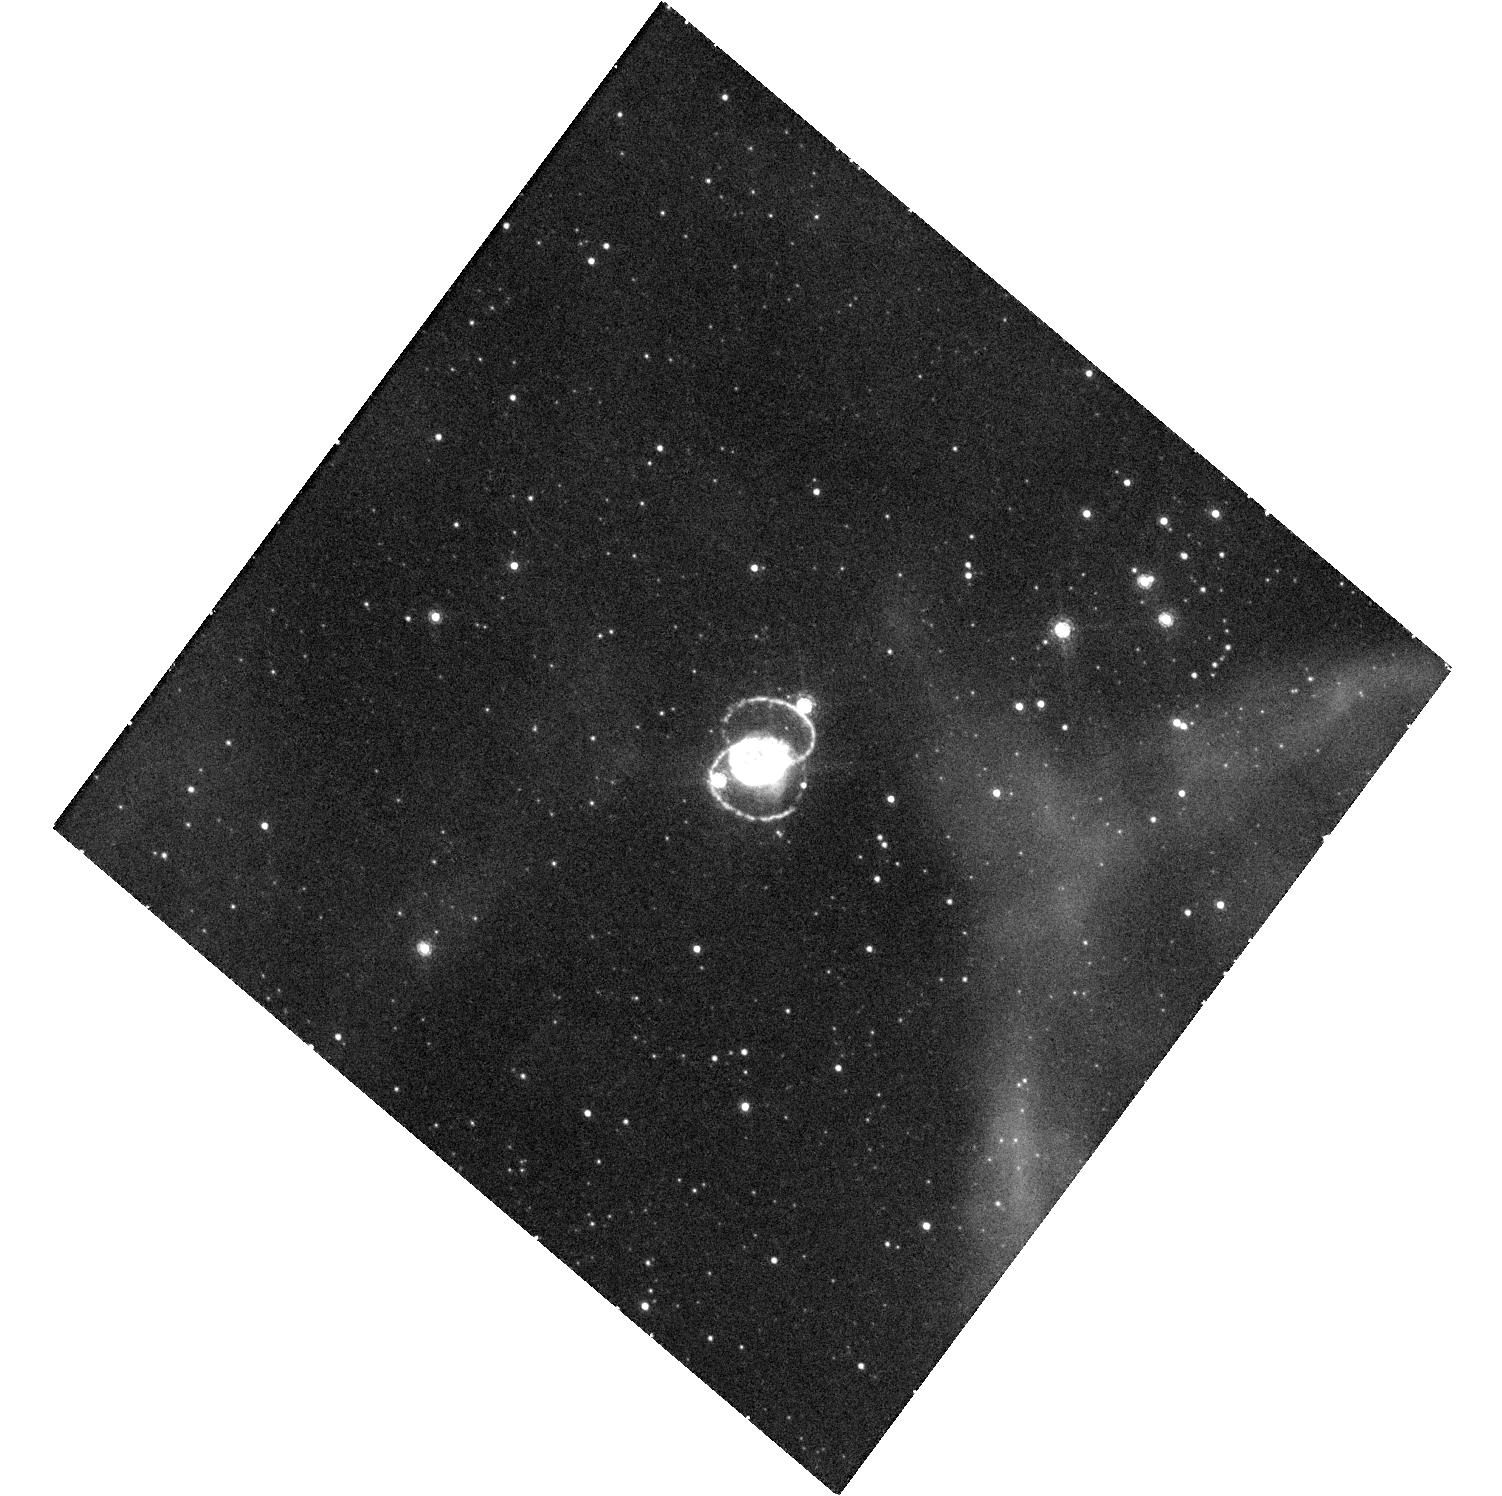
Target: SN-1987A. Instrument: WFC3/UVIS. Filter: F658N. Exposure: 48 min. Observation ID: hst_13405_04_wfc3_uvis_f658n_icd504

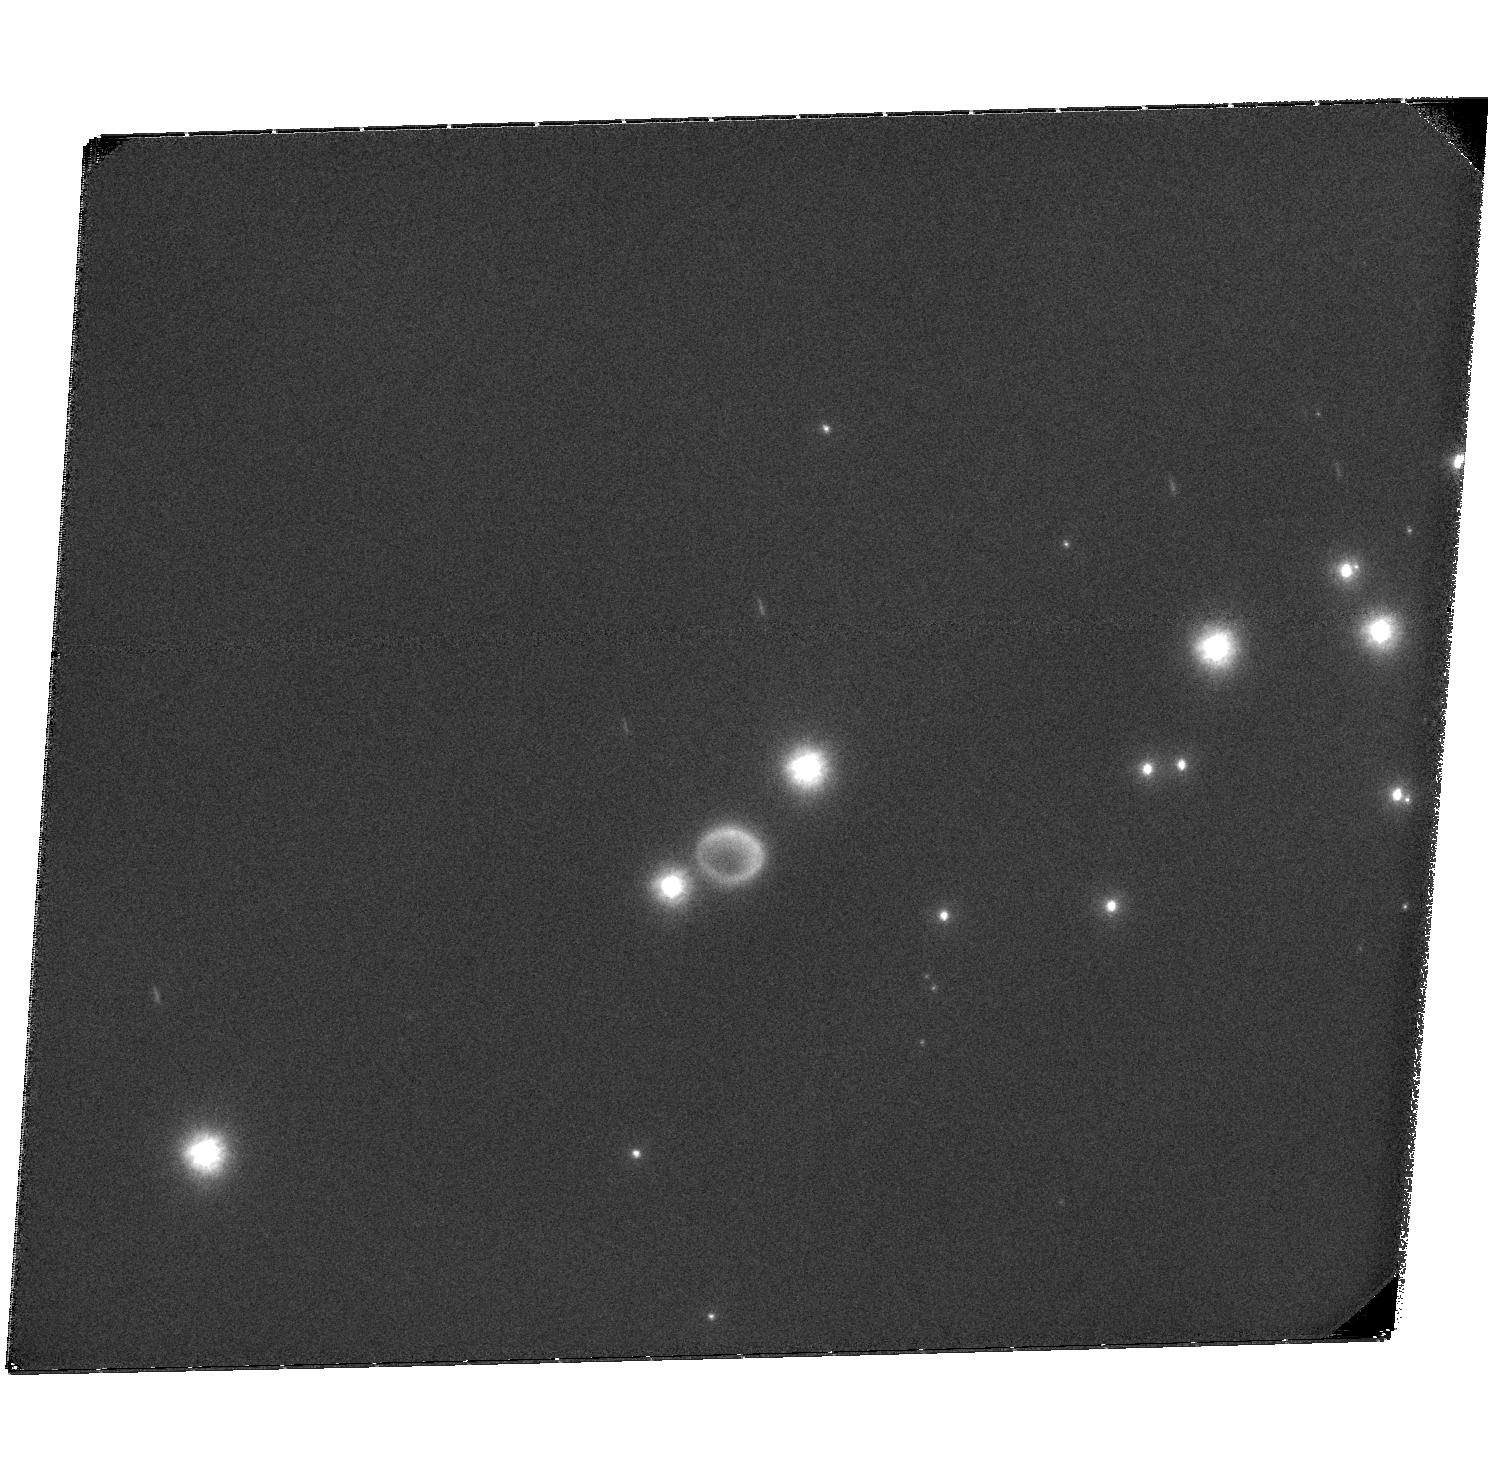
Target: SN-1987A. Instrument: ACS/SBC. Filter: F122M. Exposure: 2.6 h. Observation ID: hst_13405_02_acs_sbc_f122m_jcd502

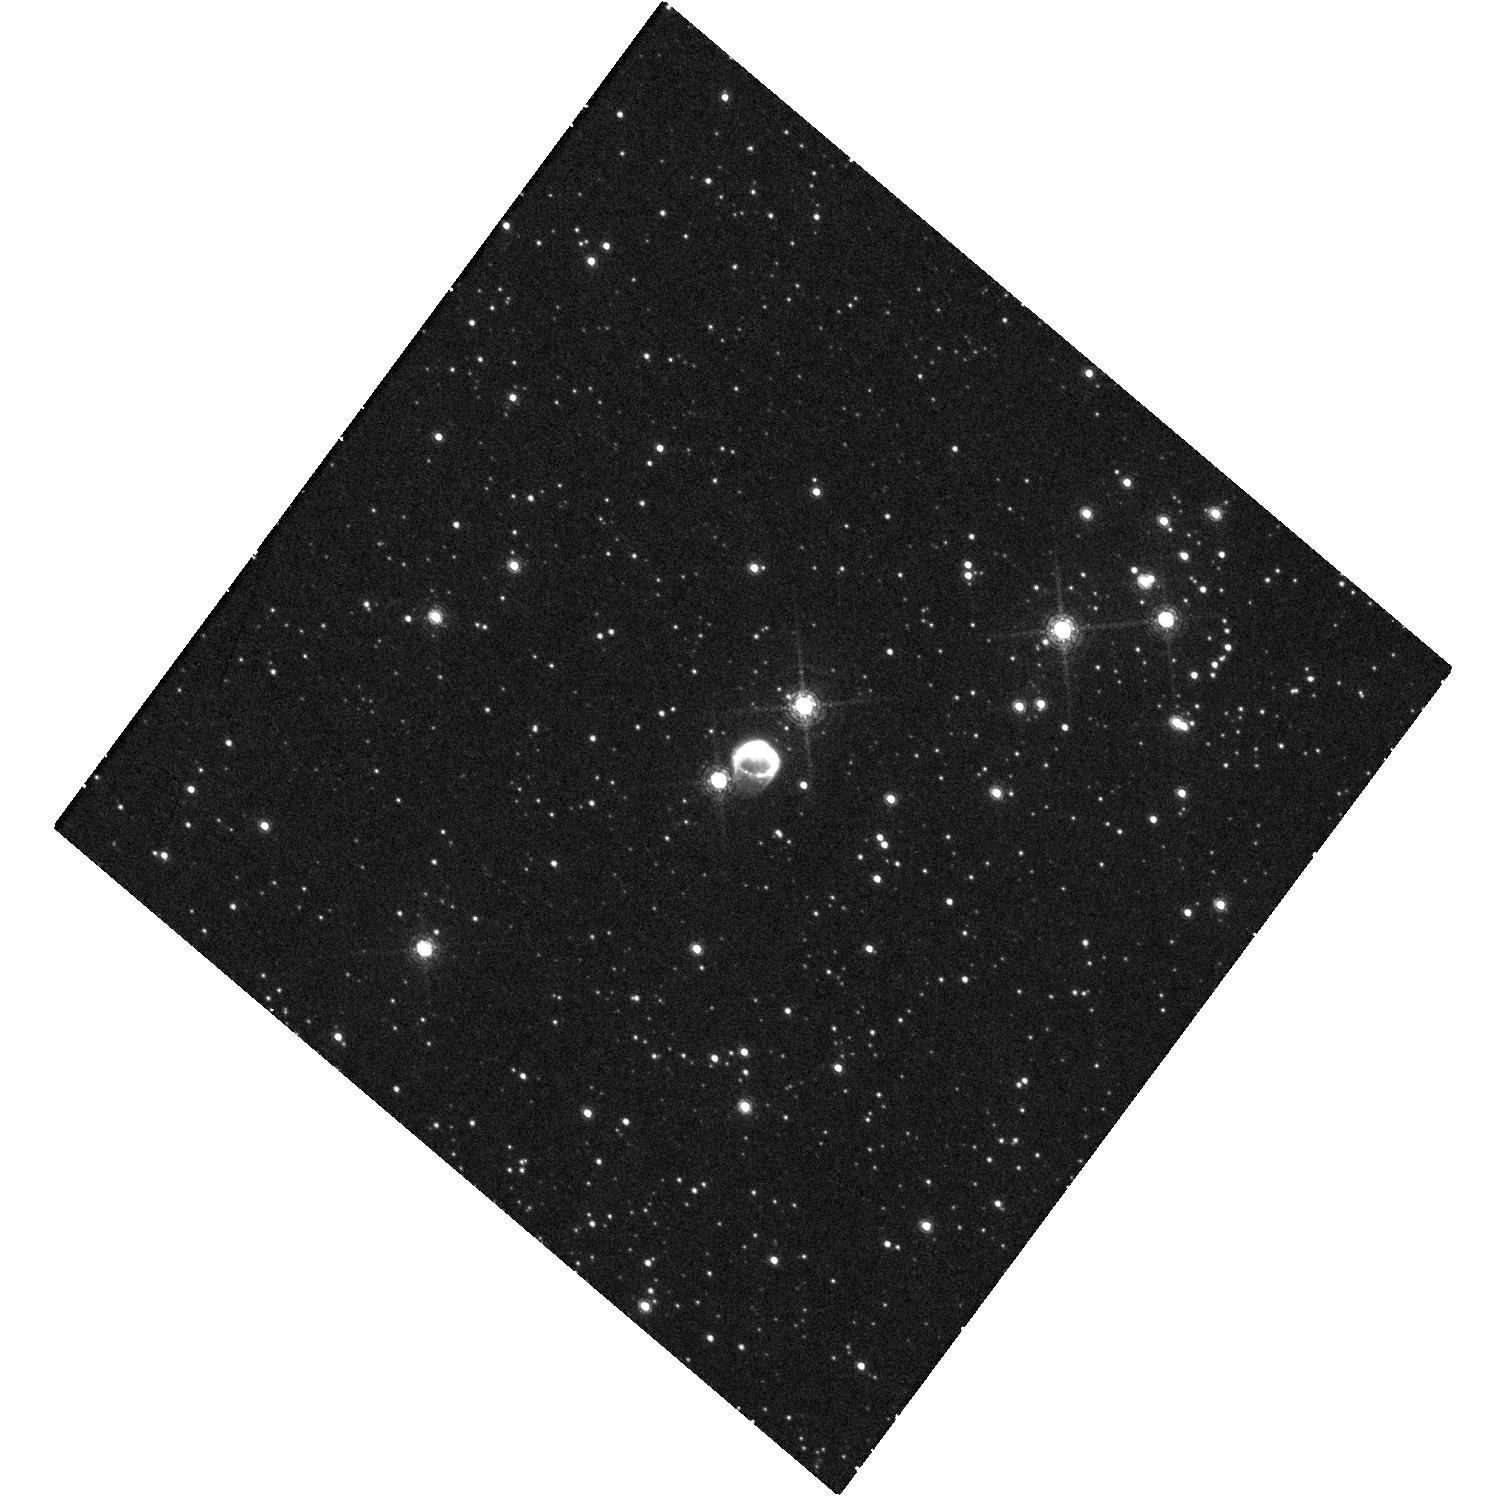
Target: SN-1987A. Instrument: WFC3/UVIS. Filter: F645N. Exposure: 48 min. Observation ID: hst_13405_04_wfc3_uvis_f645n_icd504

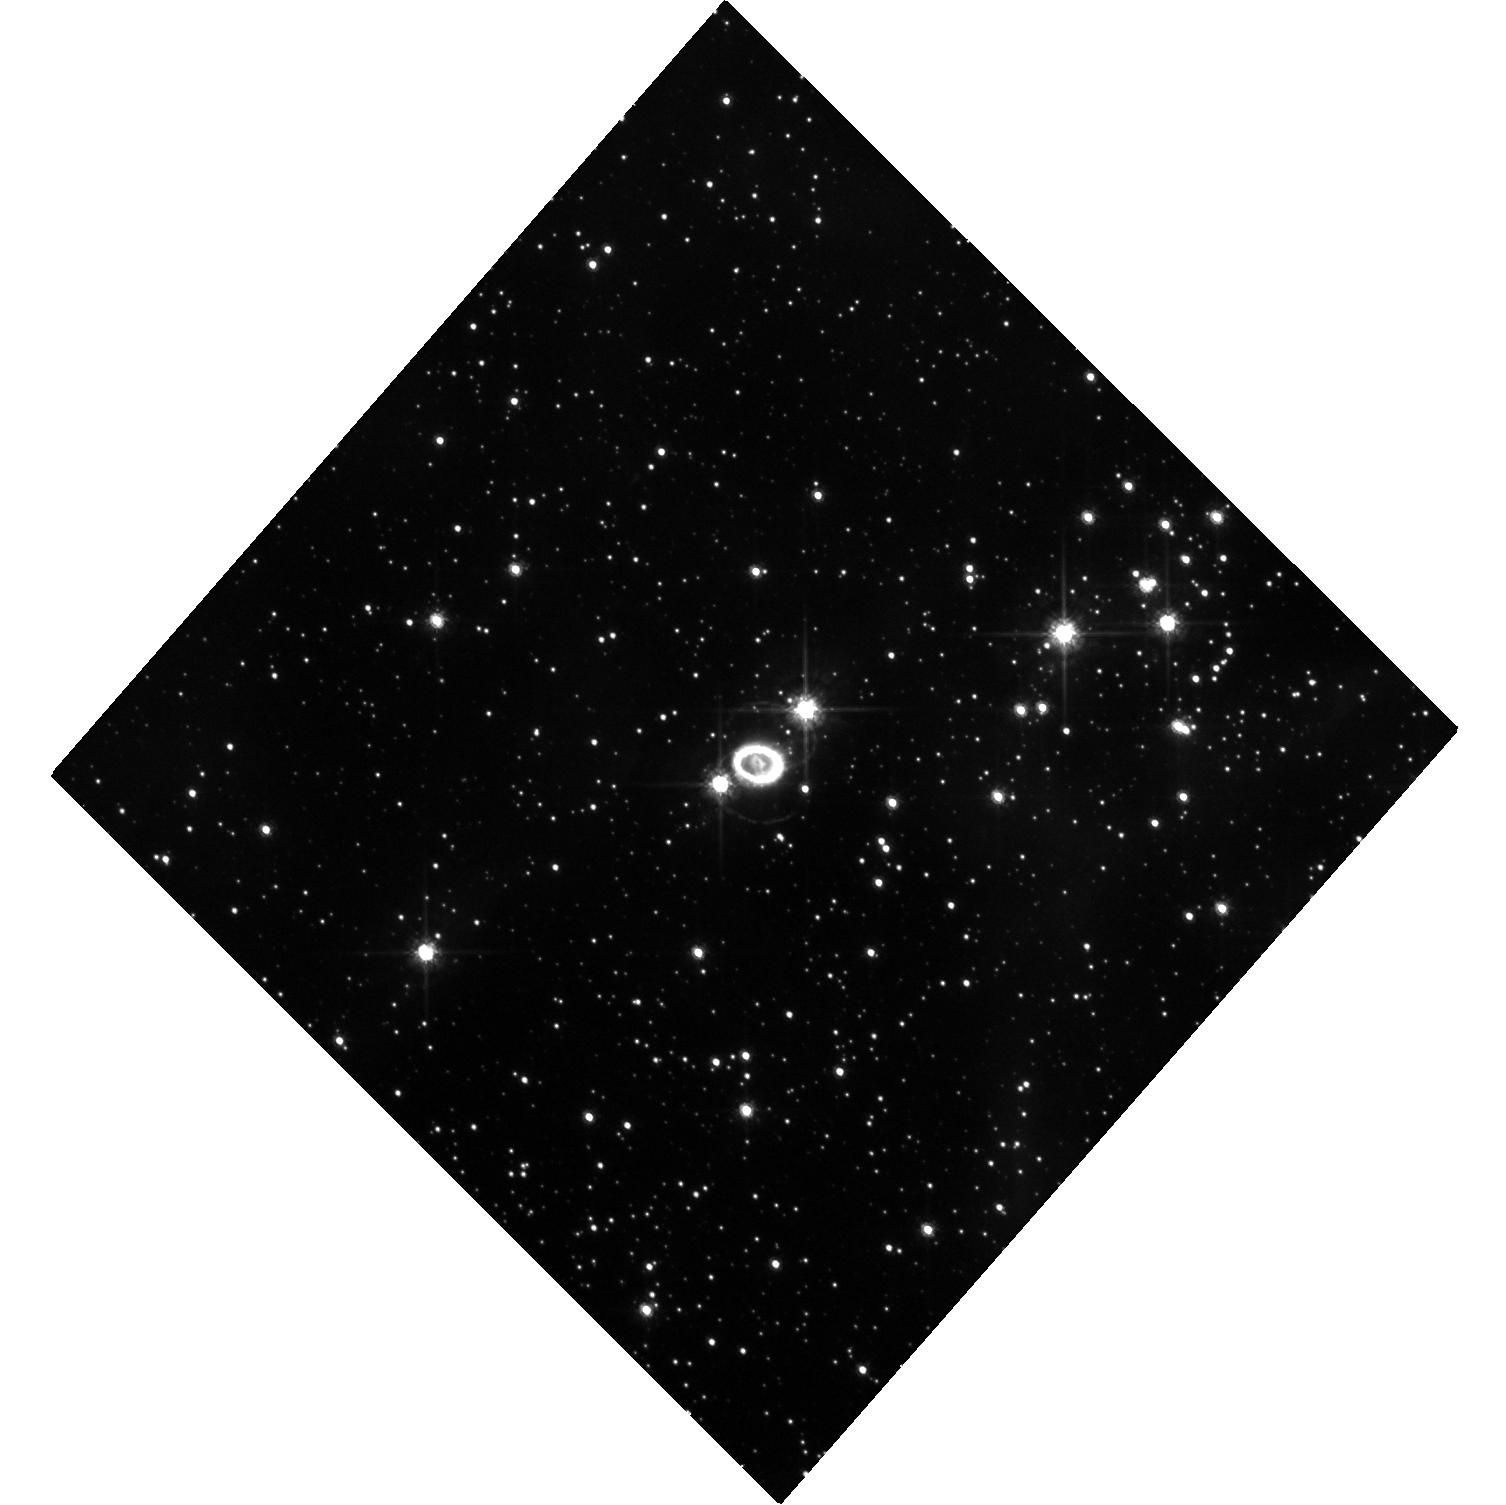
Target: SN-1987A. Instrument: WFC3/UVIS. Filter: F625W. Exposure: 20 min. Observation ID: hst_13405_01_wfc3_uvis_f625w_icd501

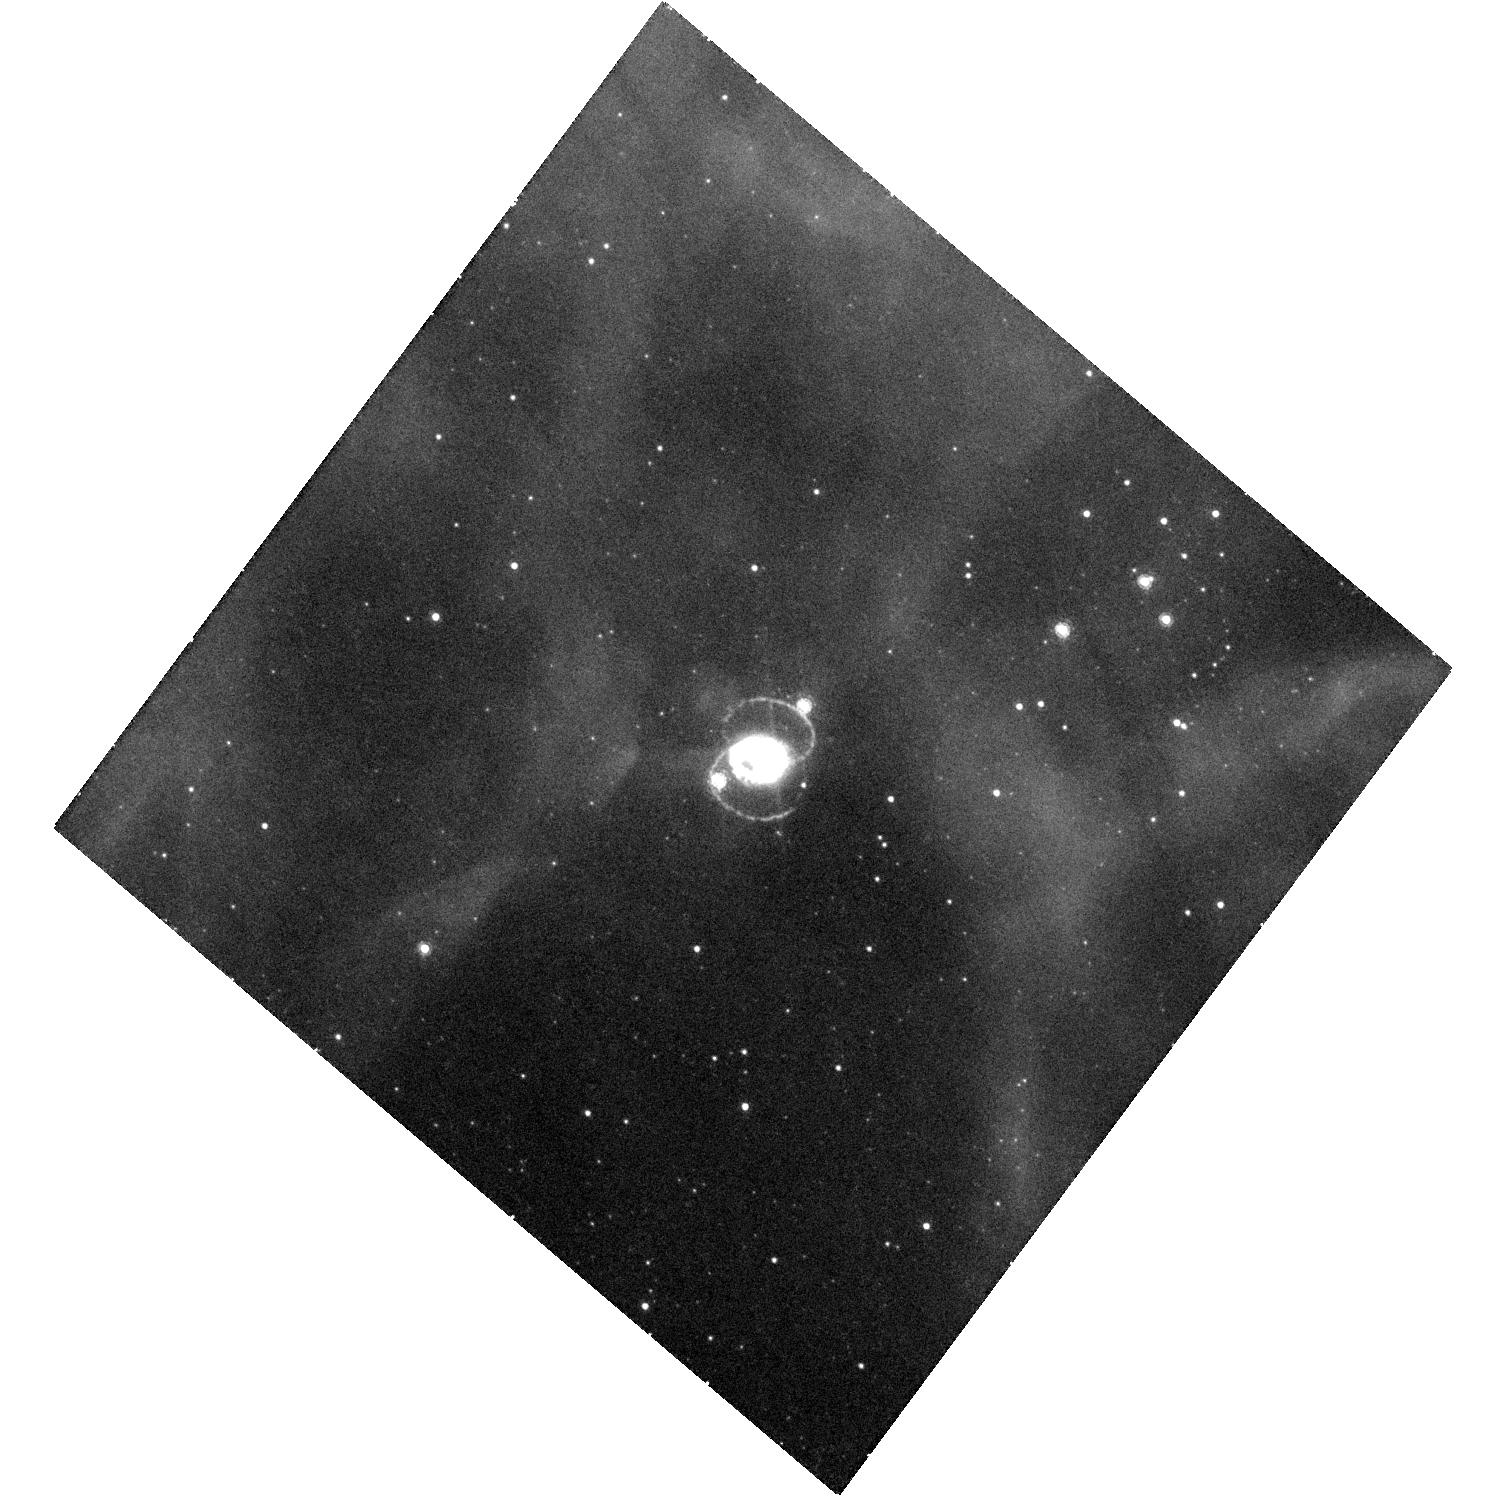
Target: SN-1987A. Instrument: WFC3/UVIS. Filter: F656N. Exposure: 48 min. Observation ID: hst_13405_04_wfc3_uvis_f656n_icd504

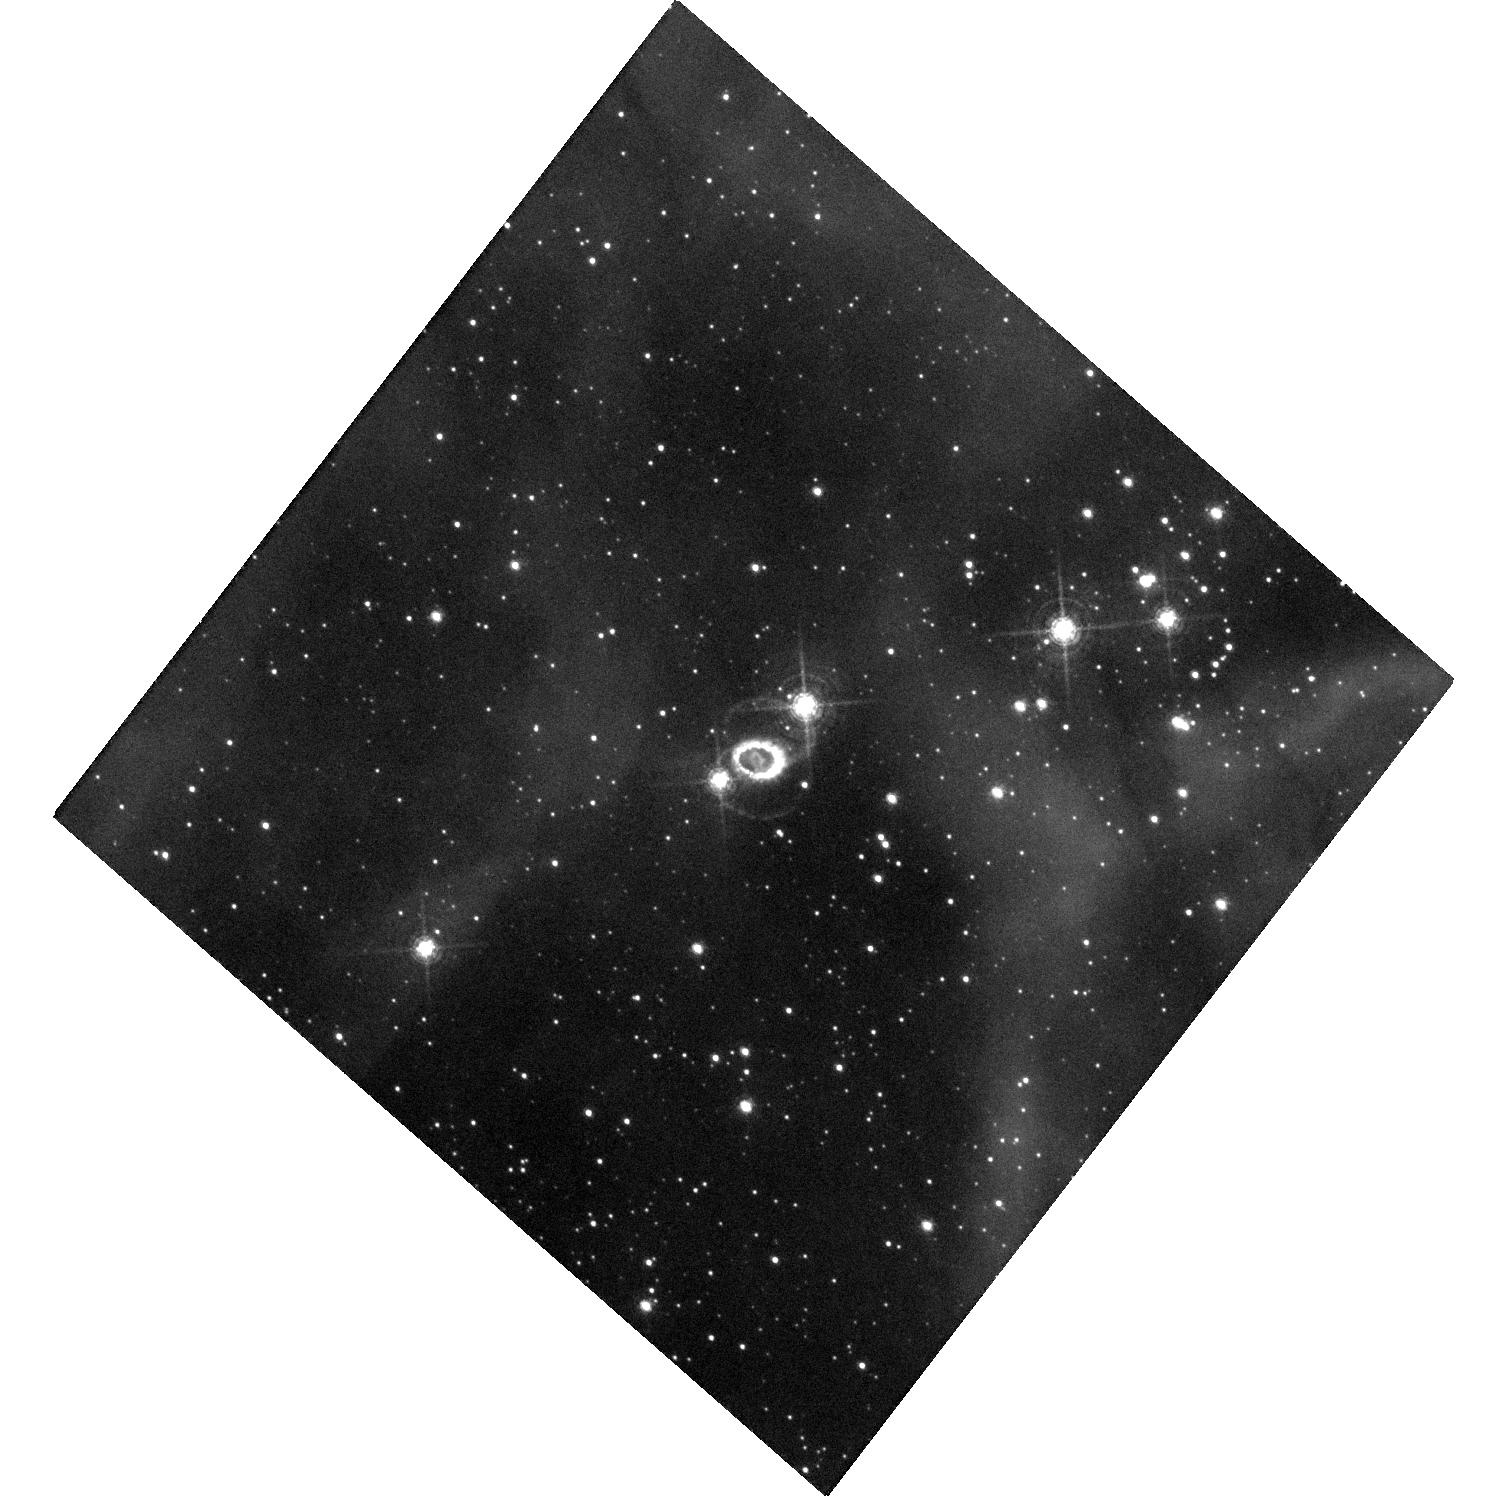
Target: SN-1987A. Instrument: WFC3/UVIS. Filter: F502N. Exposure: 1.6 h. Observation ID: hst_13405_03_wfc3_uvis_f502n_icd503

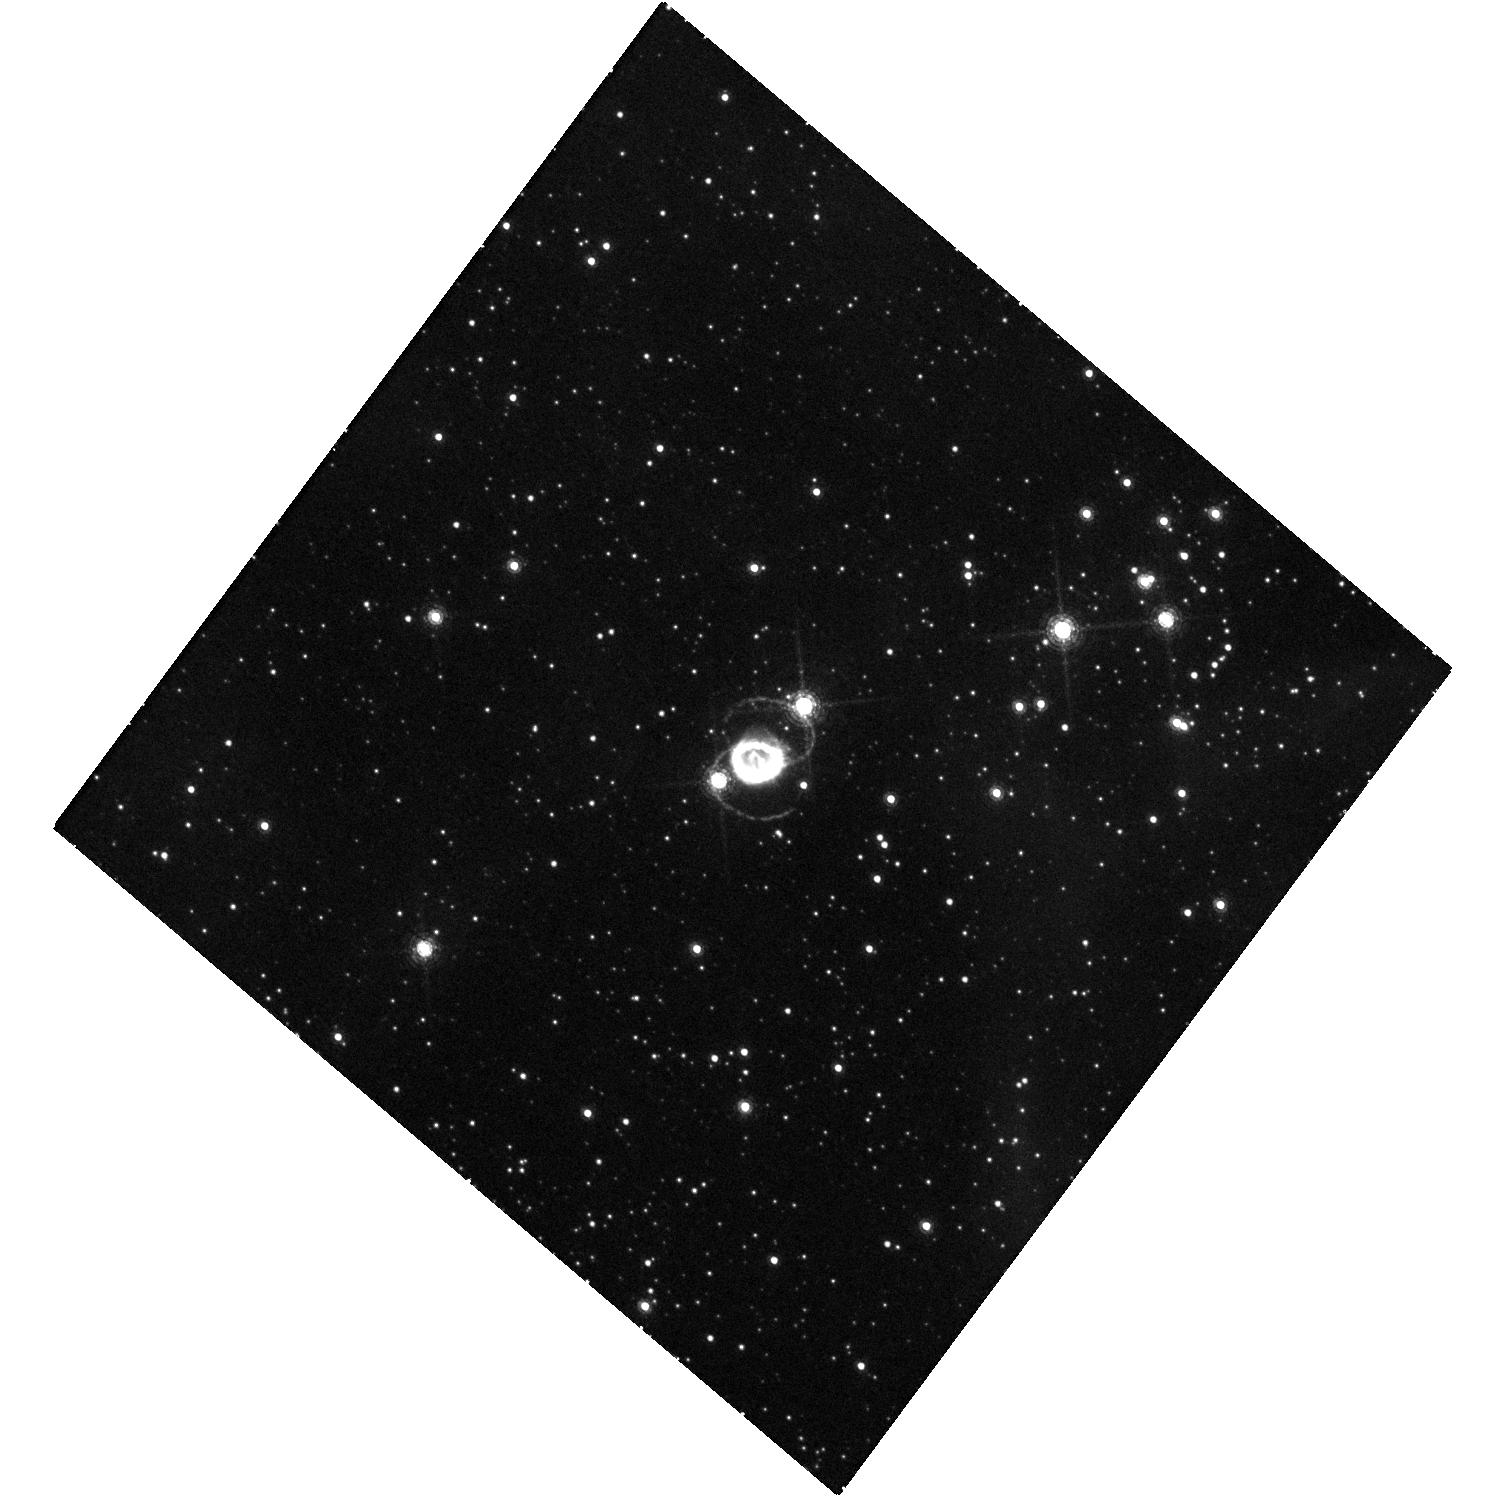
Target: SN-1987A. Instrument: WFC3/UVIS. Filter: F665N. Exposure: 48 min. Observation ID: hst_13405_04_wfc3_uvis_f665n_icd504

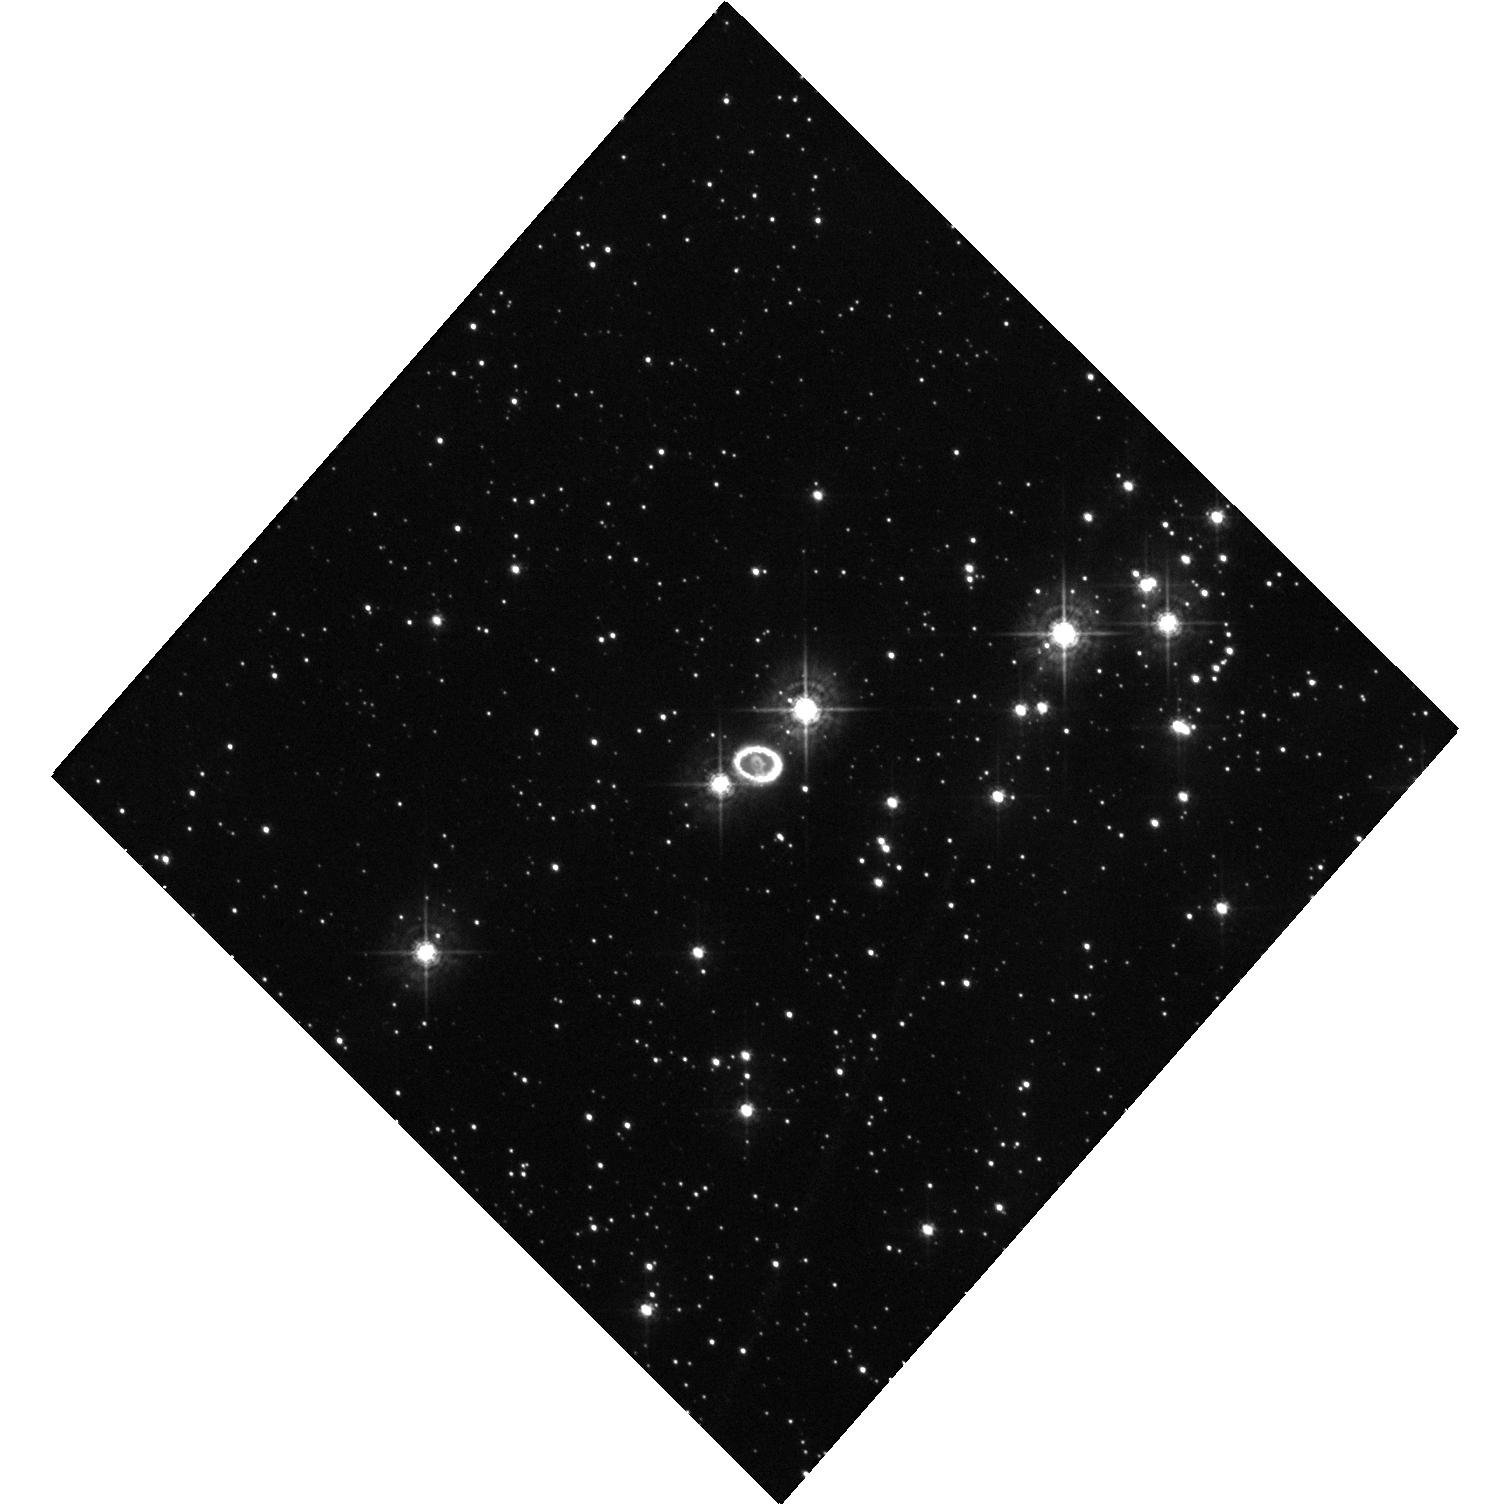
Target: SN-1987A. Instrument: WFC3/UVIS. Filter: F438W. Exposure: 20 min. Observation ID: hst_13405_01_wfc3_uvis_f438w_icd501

SAINTS: Images of SN 1987A (PI: Kirshner, Robert P.)

SN 1987A is the great supernova of the HST era. It is the only case where we have detailed knowledge of the pre-existing structure in the circumstellar gas. It is the only case where we can observe the details of a transition from supernova to supernova remnant. An unbroken string of observations is the essential tool for detecting change and establishing a uniform legacy archive. As we have demonstrated, images reveal a wide variety of processes at work-- most notably the change in the energetics of the debris from radioactive power in the first 5000 days to X-ray illumination from the outside at the present day. We also observed the explosive eruption of "hotspots" around the circumstellar ring and are now using their time history to infer their structure. We have devised a way to image the reverse shock at both Lyman alpha and H-alpha that will help solve a riddle in the excitation of these lines and illuminate the hydrodynamics of the site where non-thermal processes are at work. We propose this novel UV work for the current cycle. The HST observations have a unique blend of photometric fidelity and angular resolution that also makes them the indispensable partner to ongoing X-ray, radio, and far-IR observations. ALMA provides a new way to study dust formation and the kinematics of the explosion by comparison to HST images. This HST program is a long term study: for a 25 year old remnant, we believe brief and simple annual sampling is adequate, but an ongoing commitment is essential.